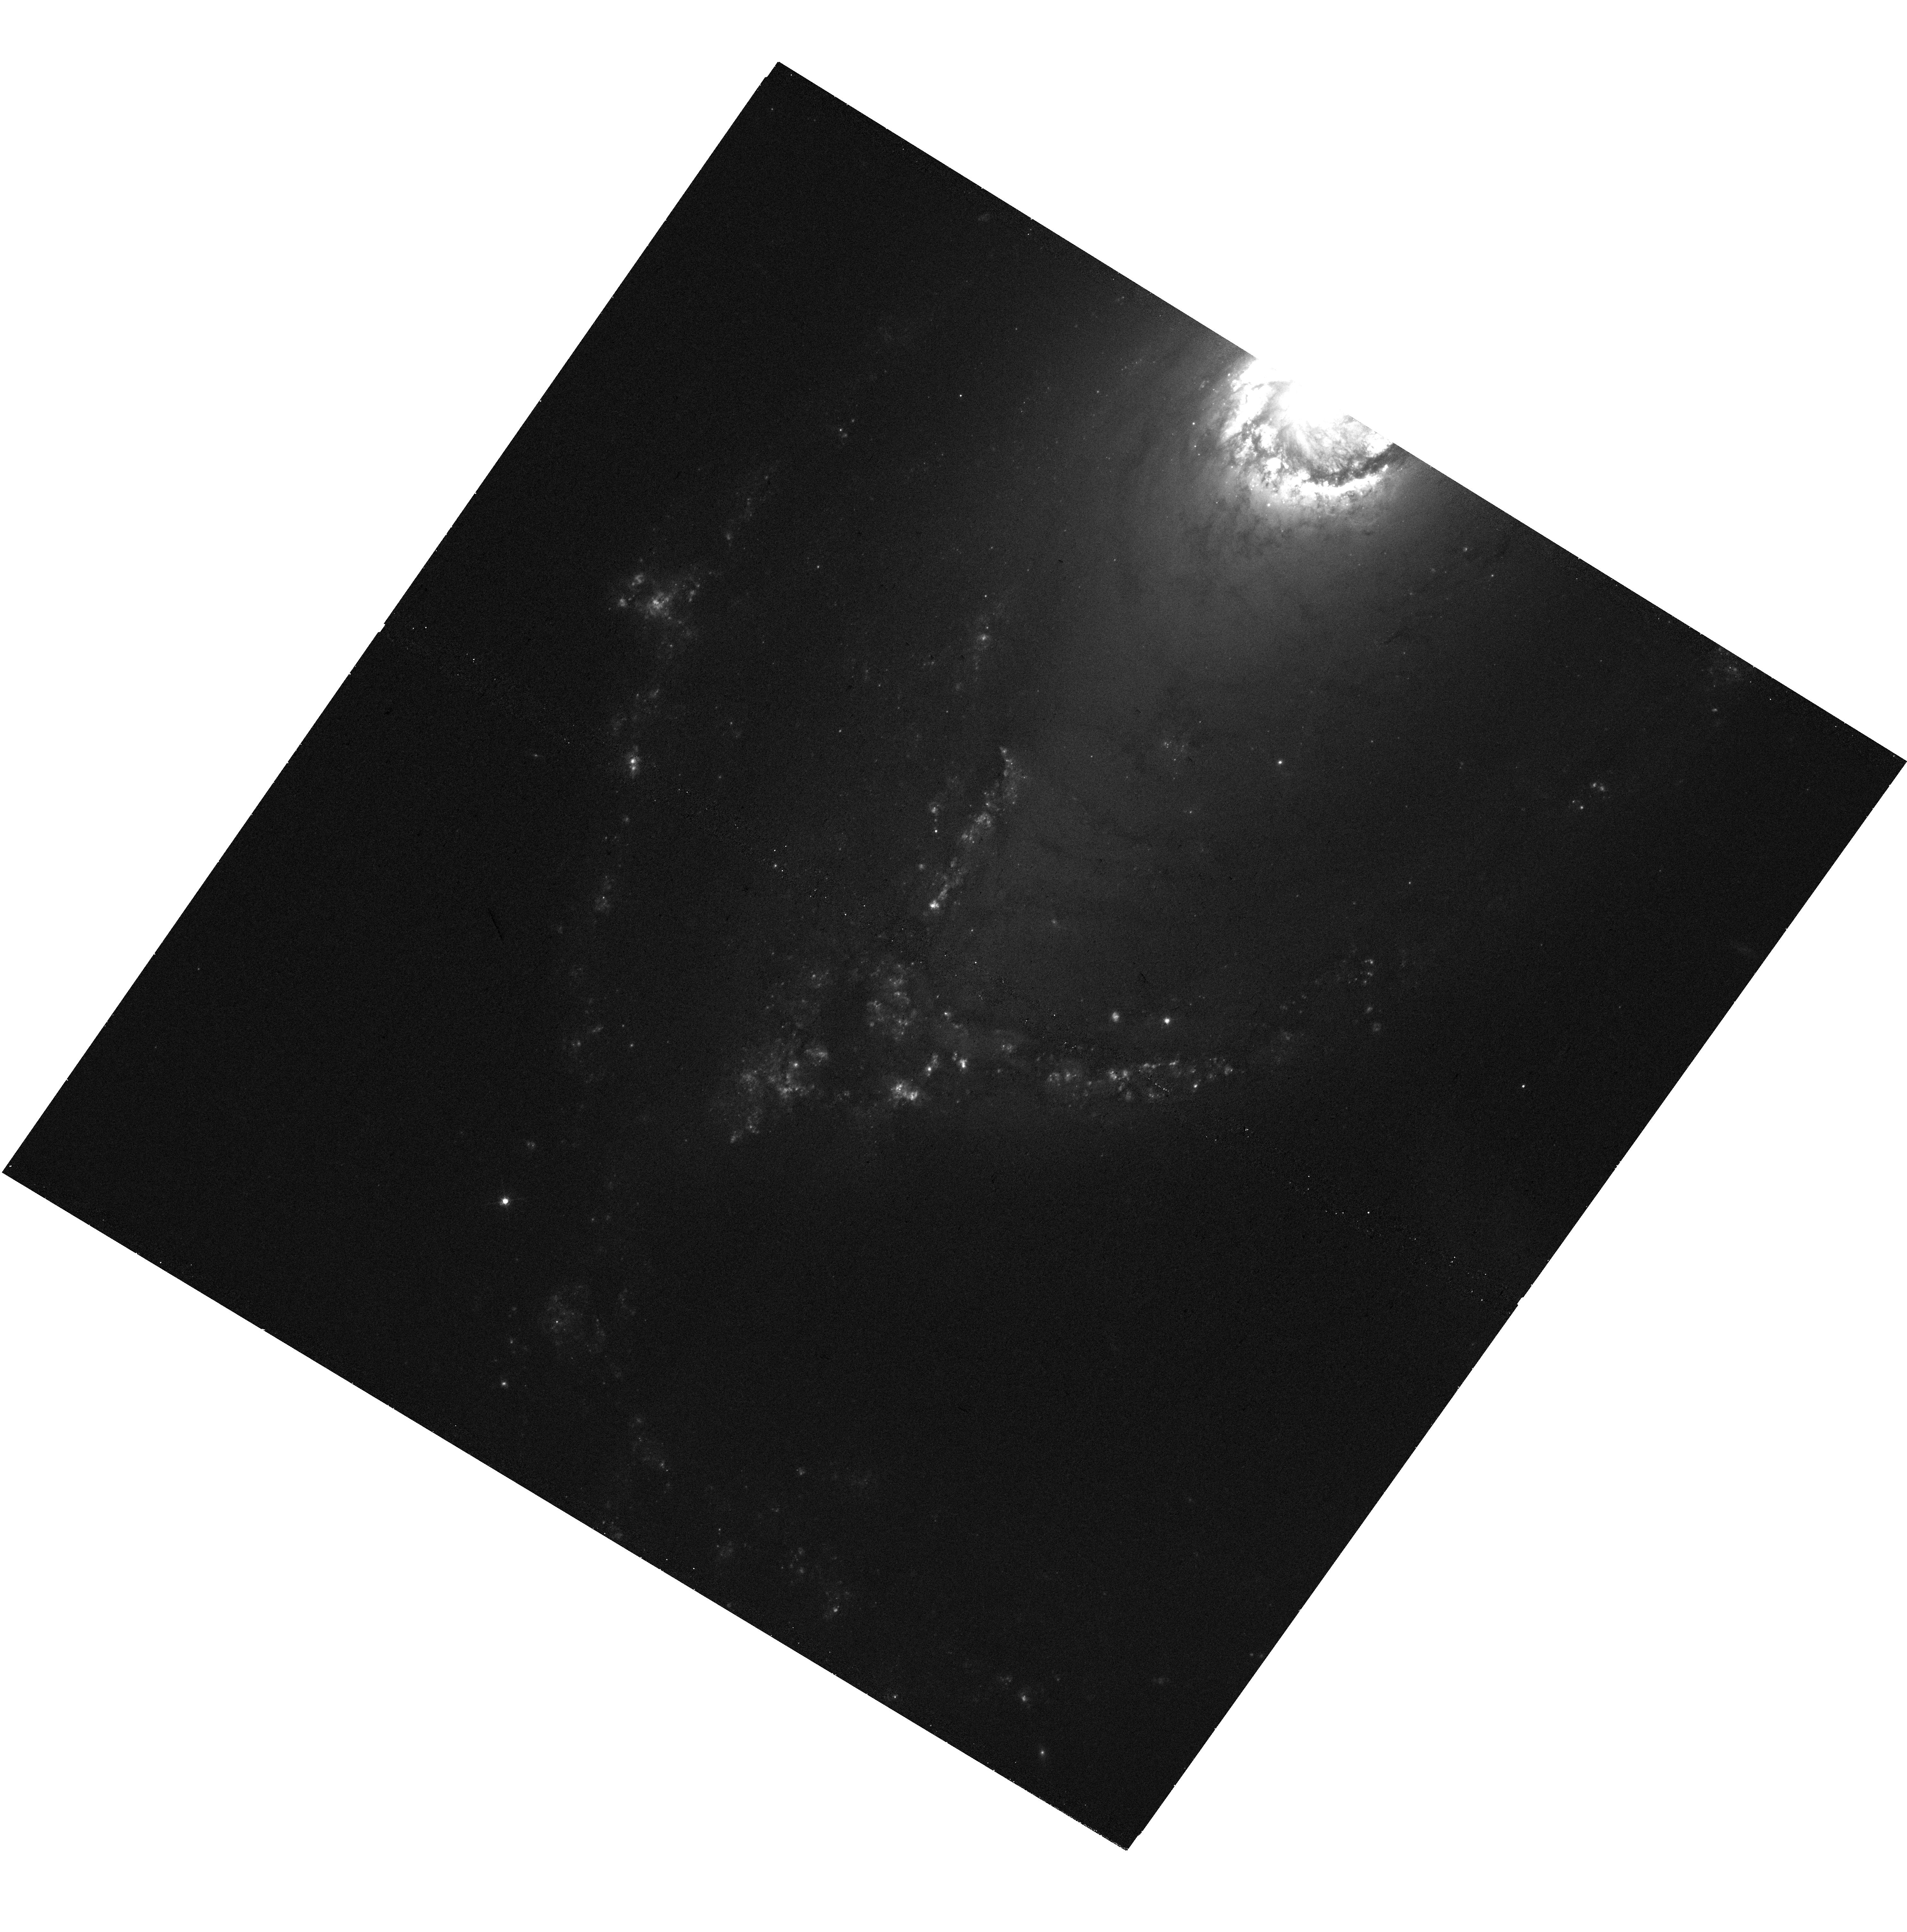
Target: NGC-1097. Instrument: WFC3/UVIS. Filter: F657N. Exposure: 37 min. Observation ID: hst_17457_03_wfc3_uvis_f657n_if8k03

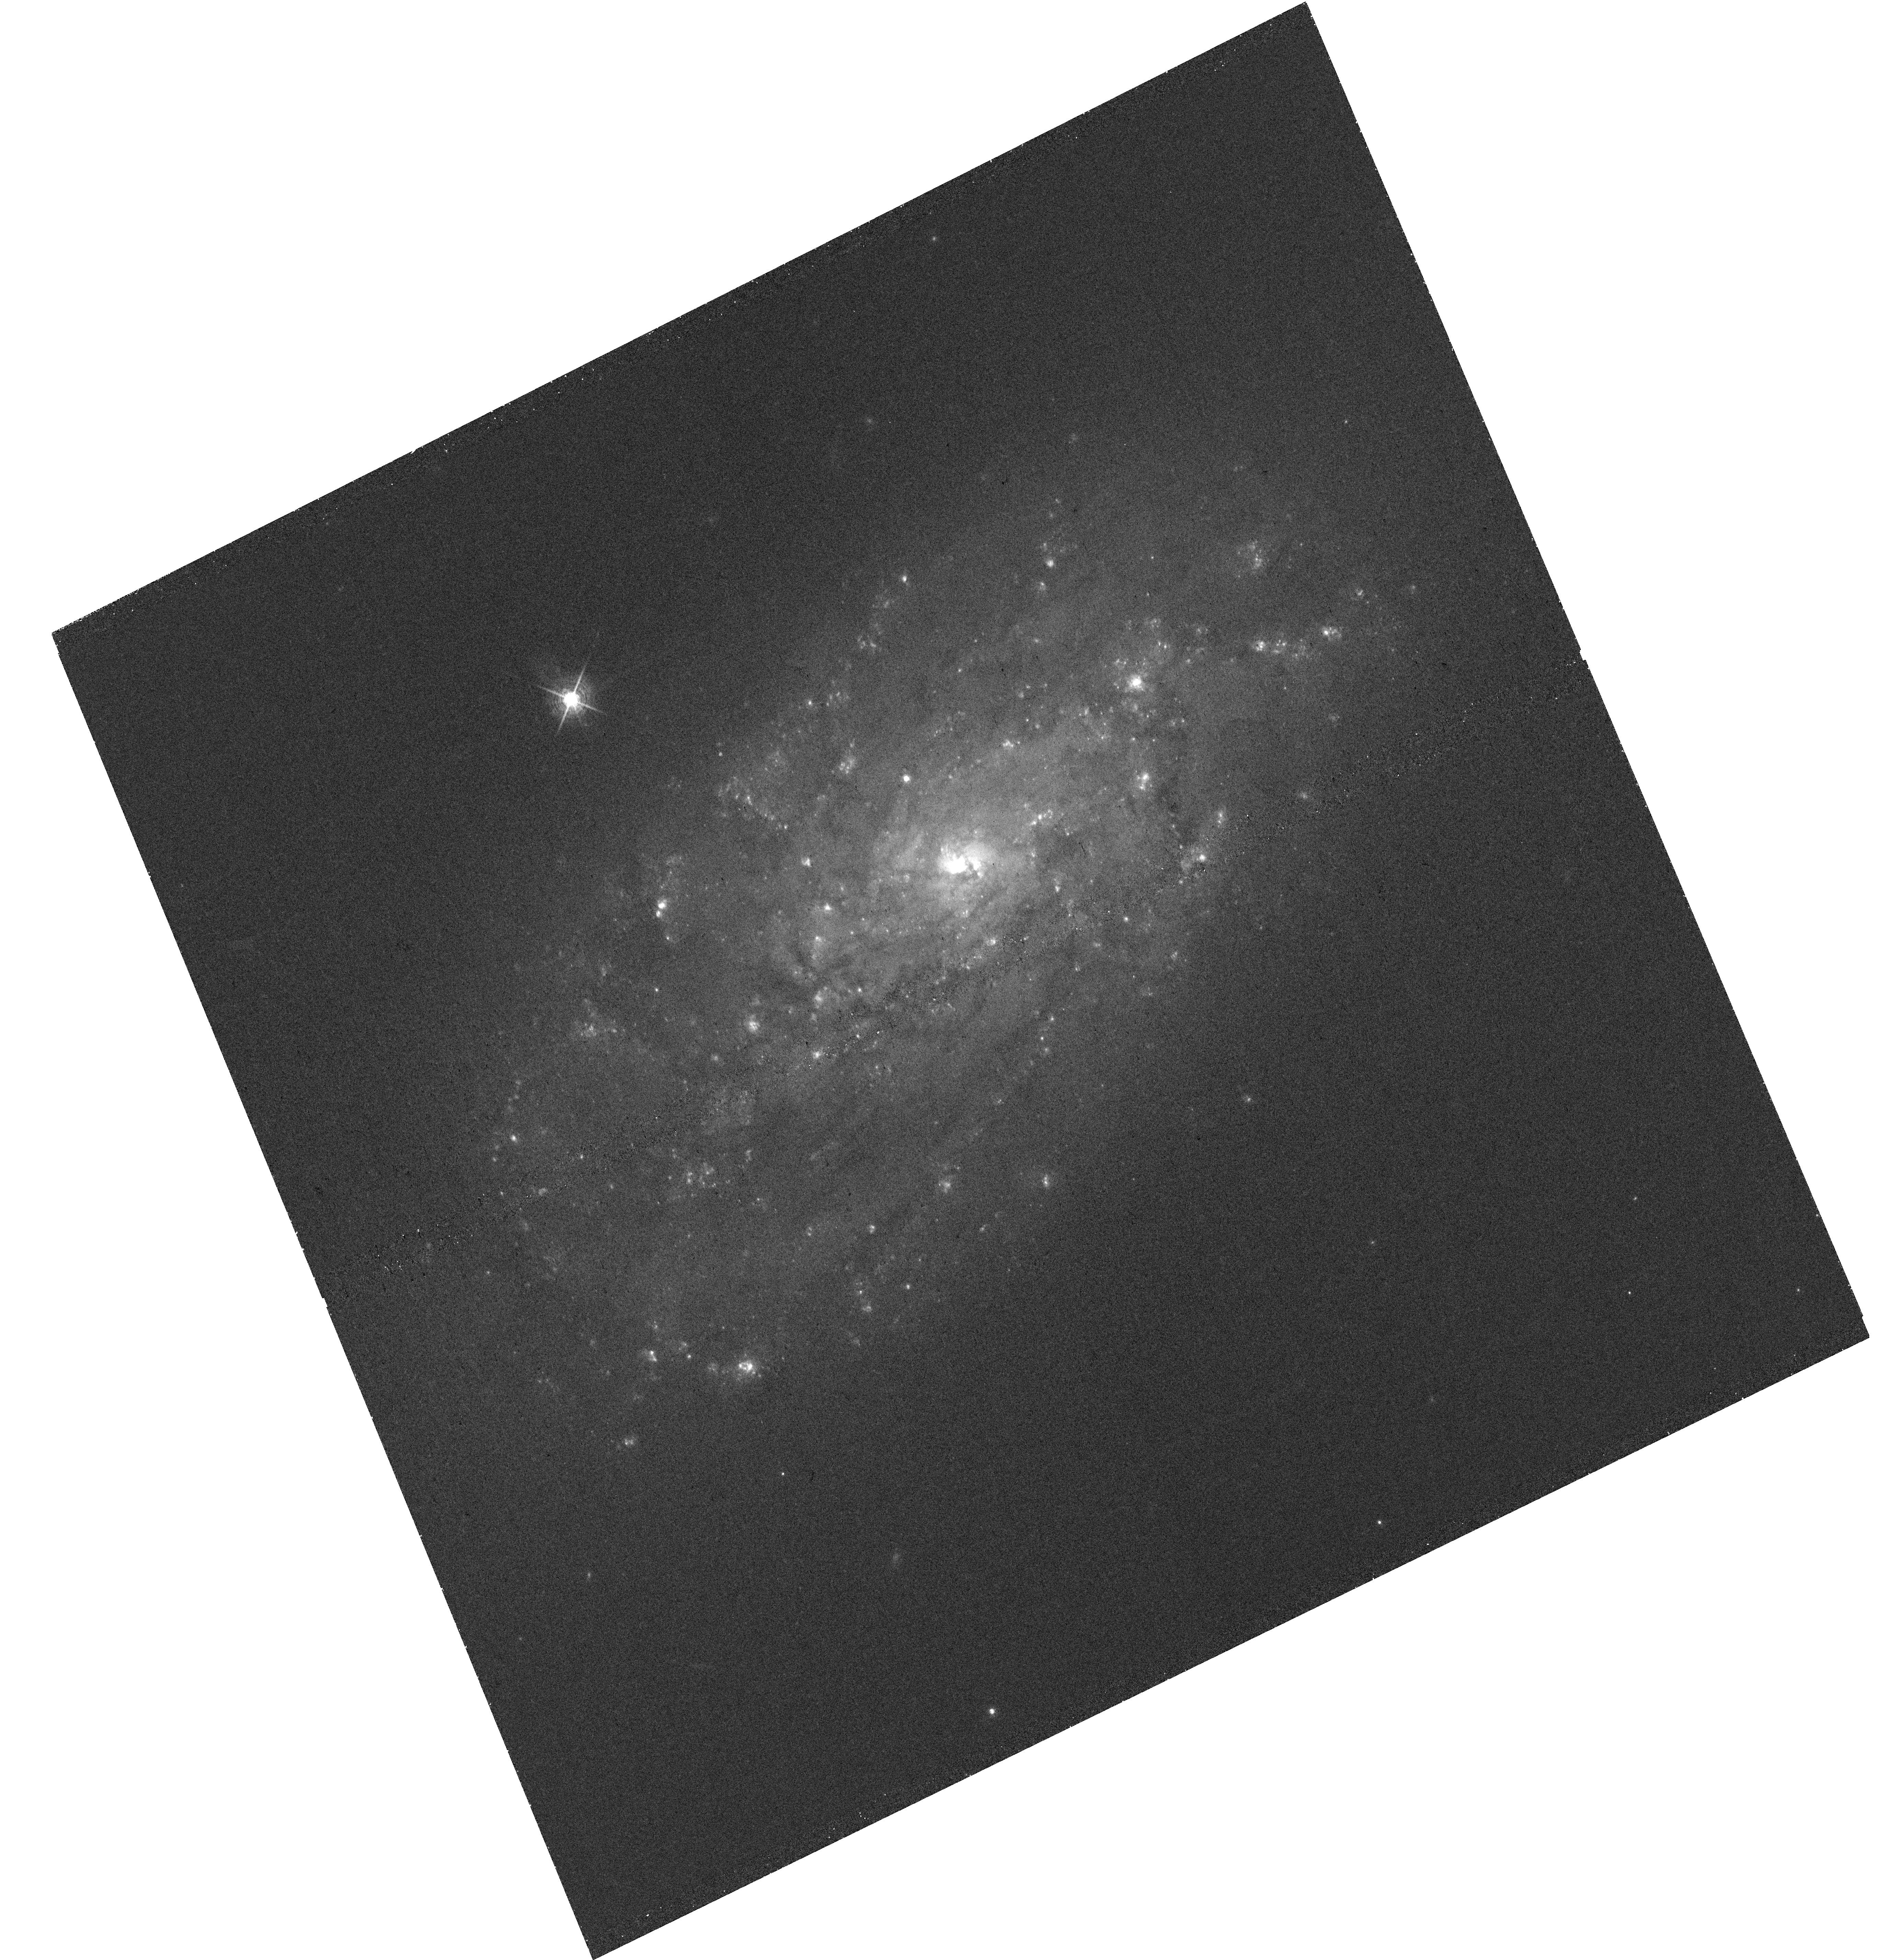
Target: NGC-4298. Instrument: WFC3/UVIS. Filter: F657N. Exposure: 38 min. Observation ID: hst_17457_10_wfc3_uvis_f657n_if8k10

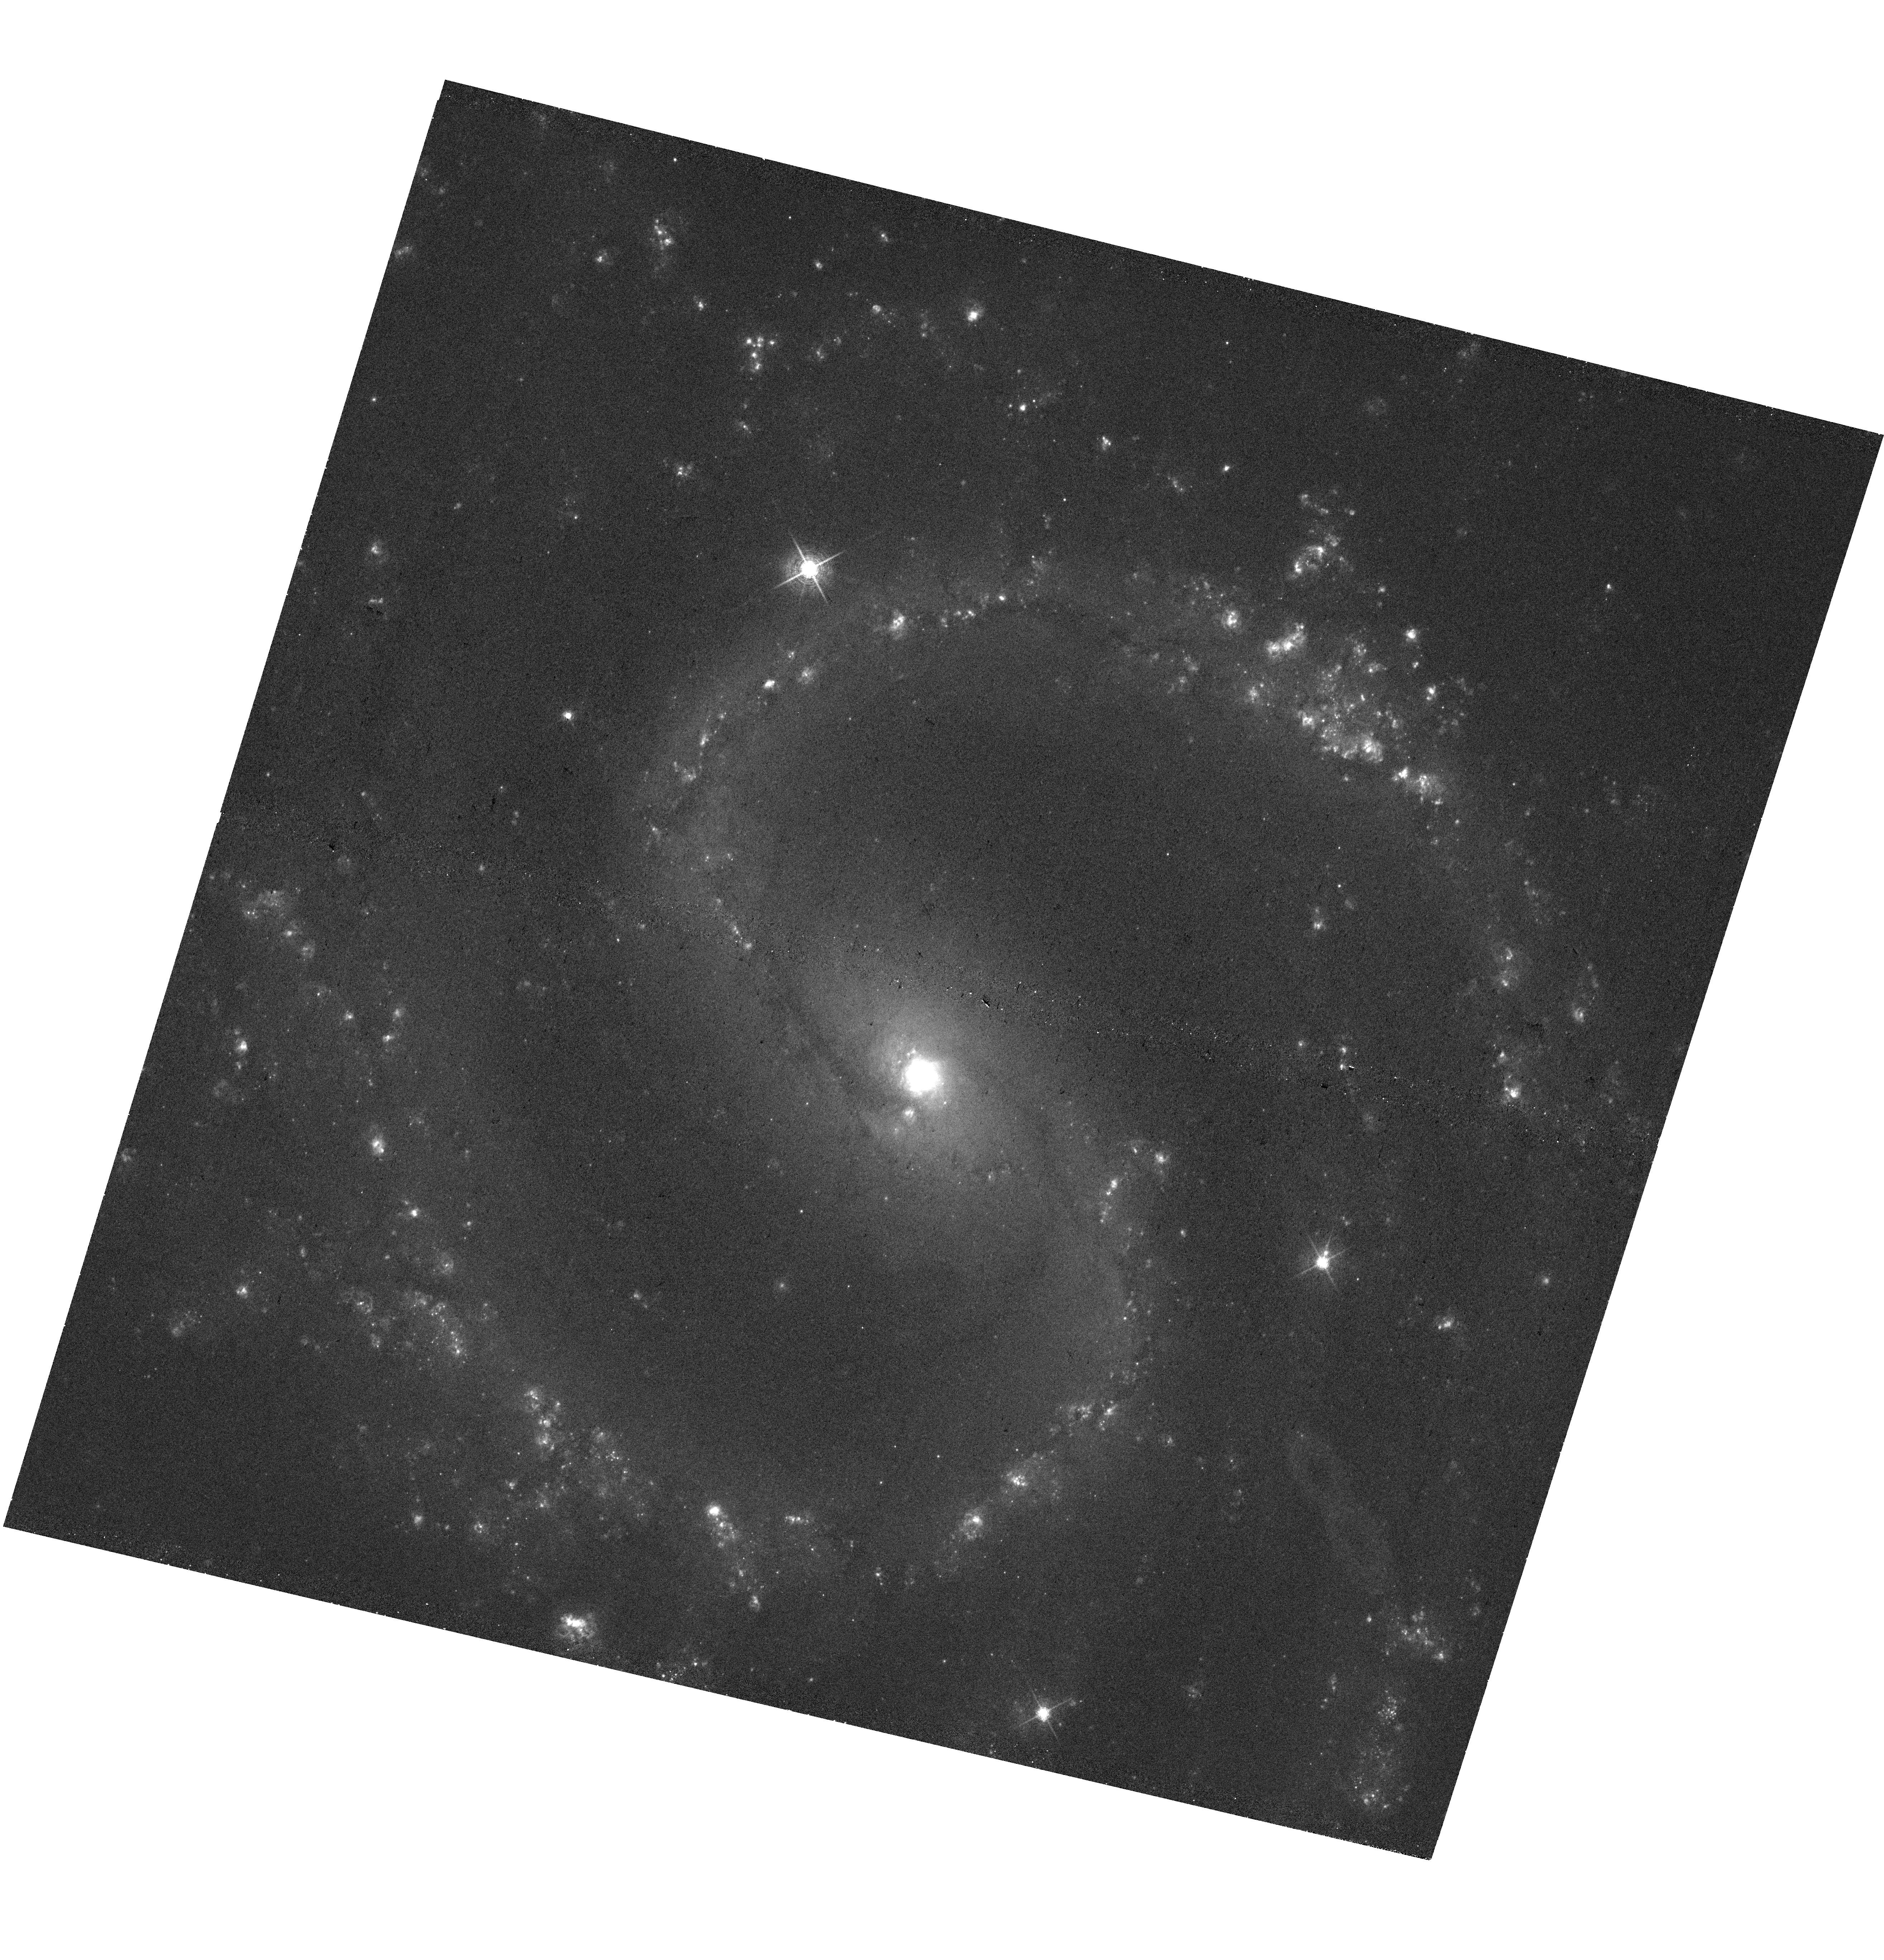
Target: NGC4535. Instrument: WFC3/UVIS. Filter: F657N. Exposure: 37 min. Observation ID: hst_17457_20_wfc3_uvis_f657n_if8k20

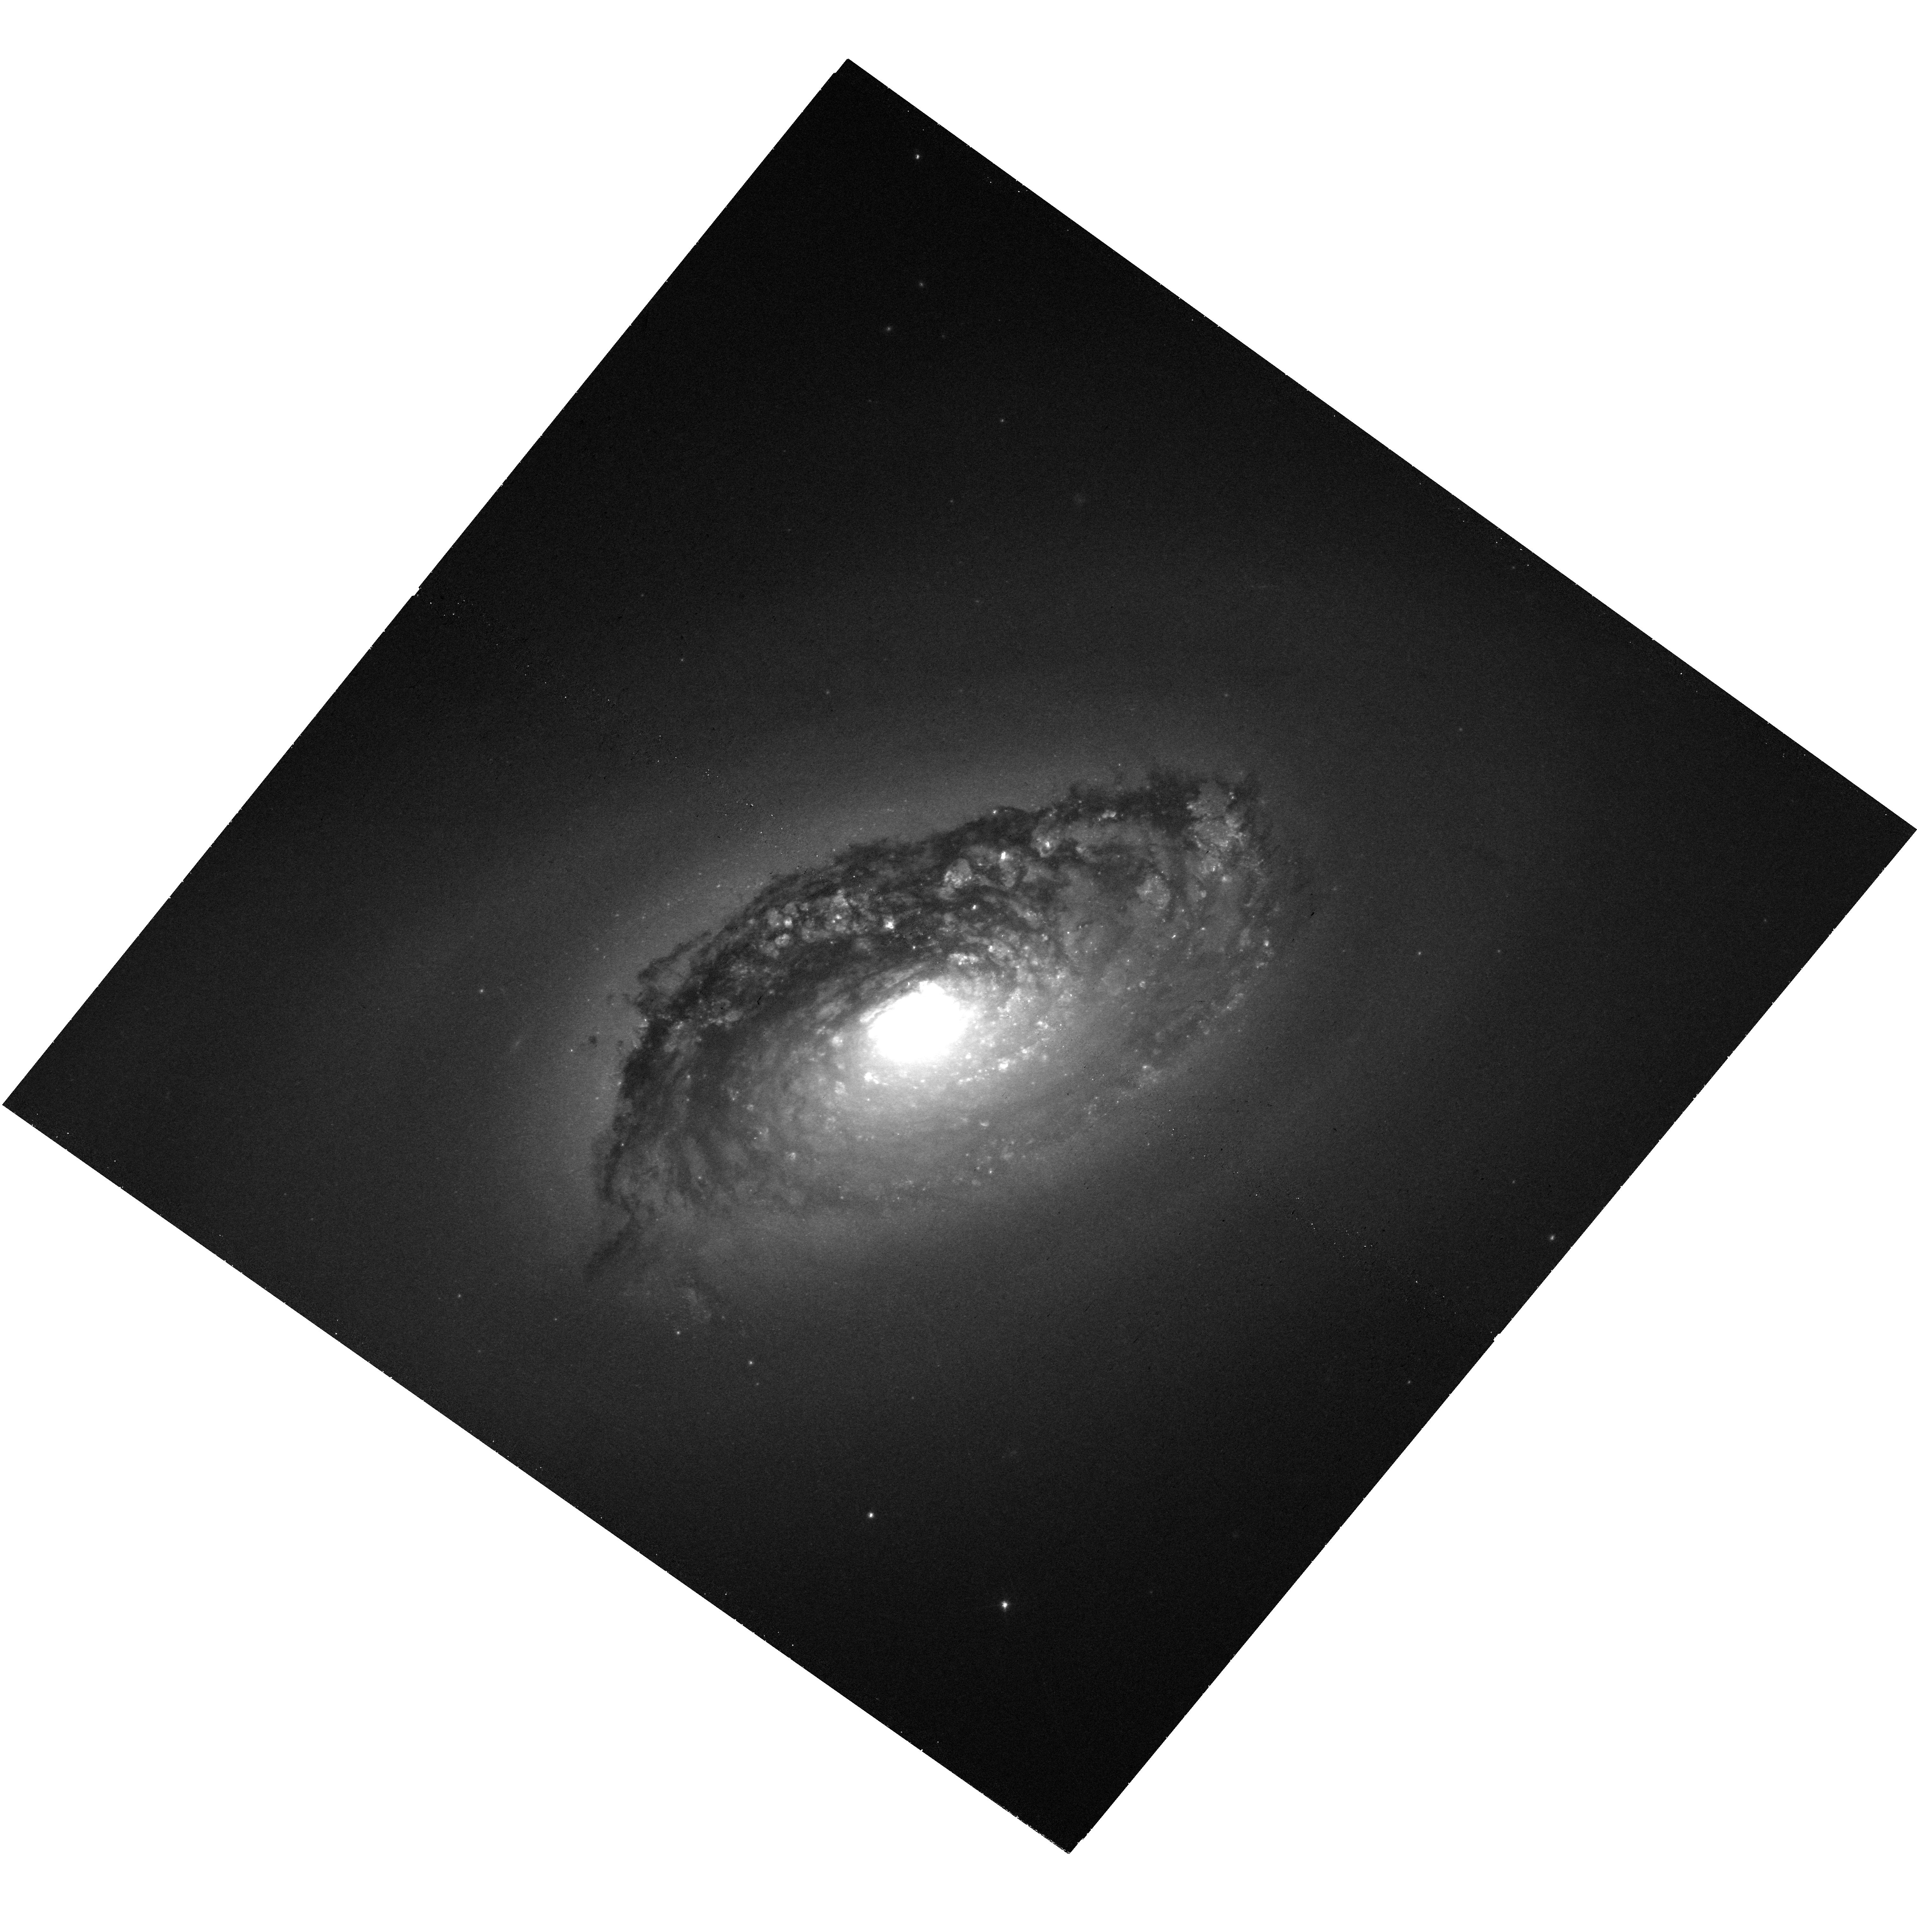
Target: NGC-4826. Instrument: WFC3/UVIS. Filter: F657N. Exposure: 37 min. Observation ID: hst_17457_15_wfc3_uvis_f657n_if8k15

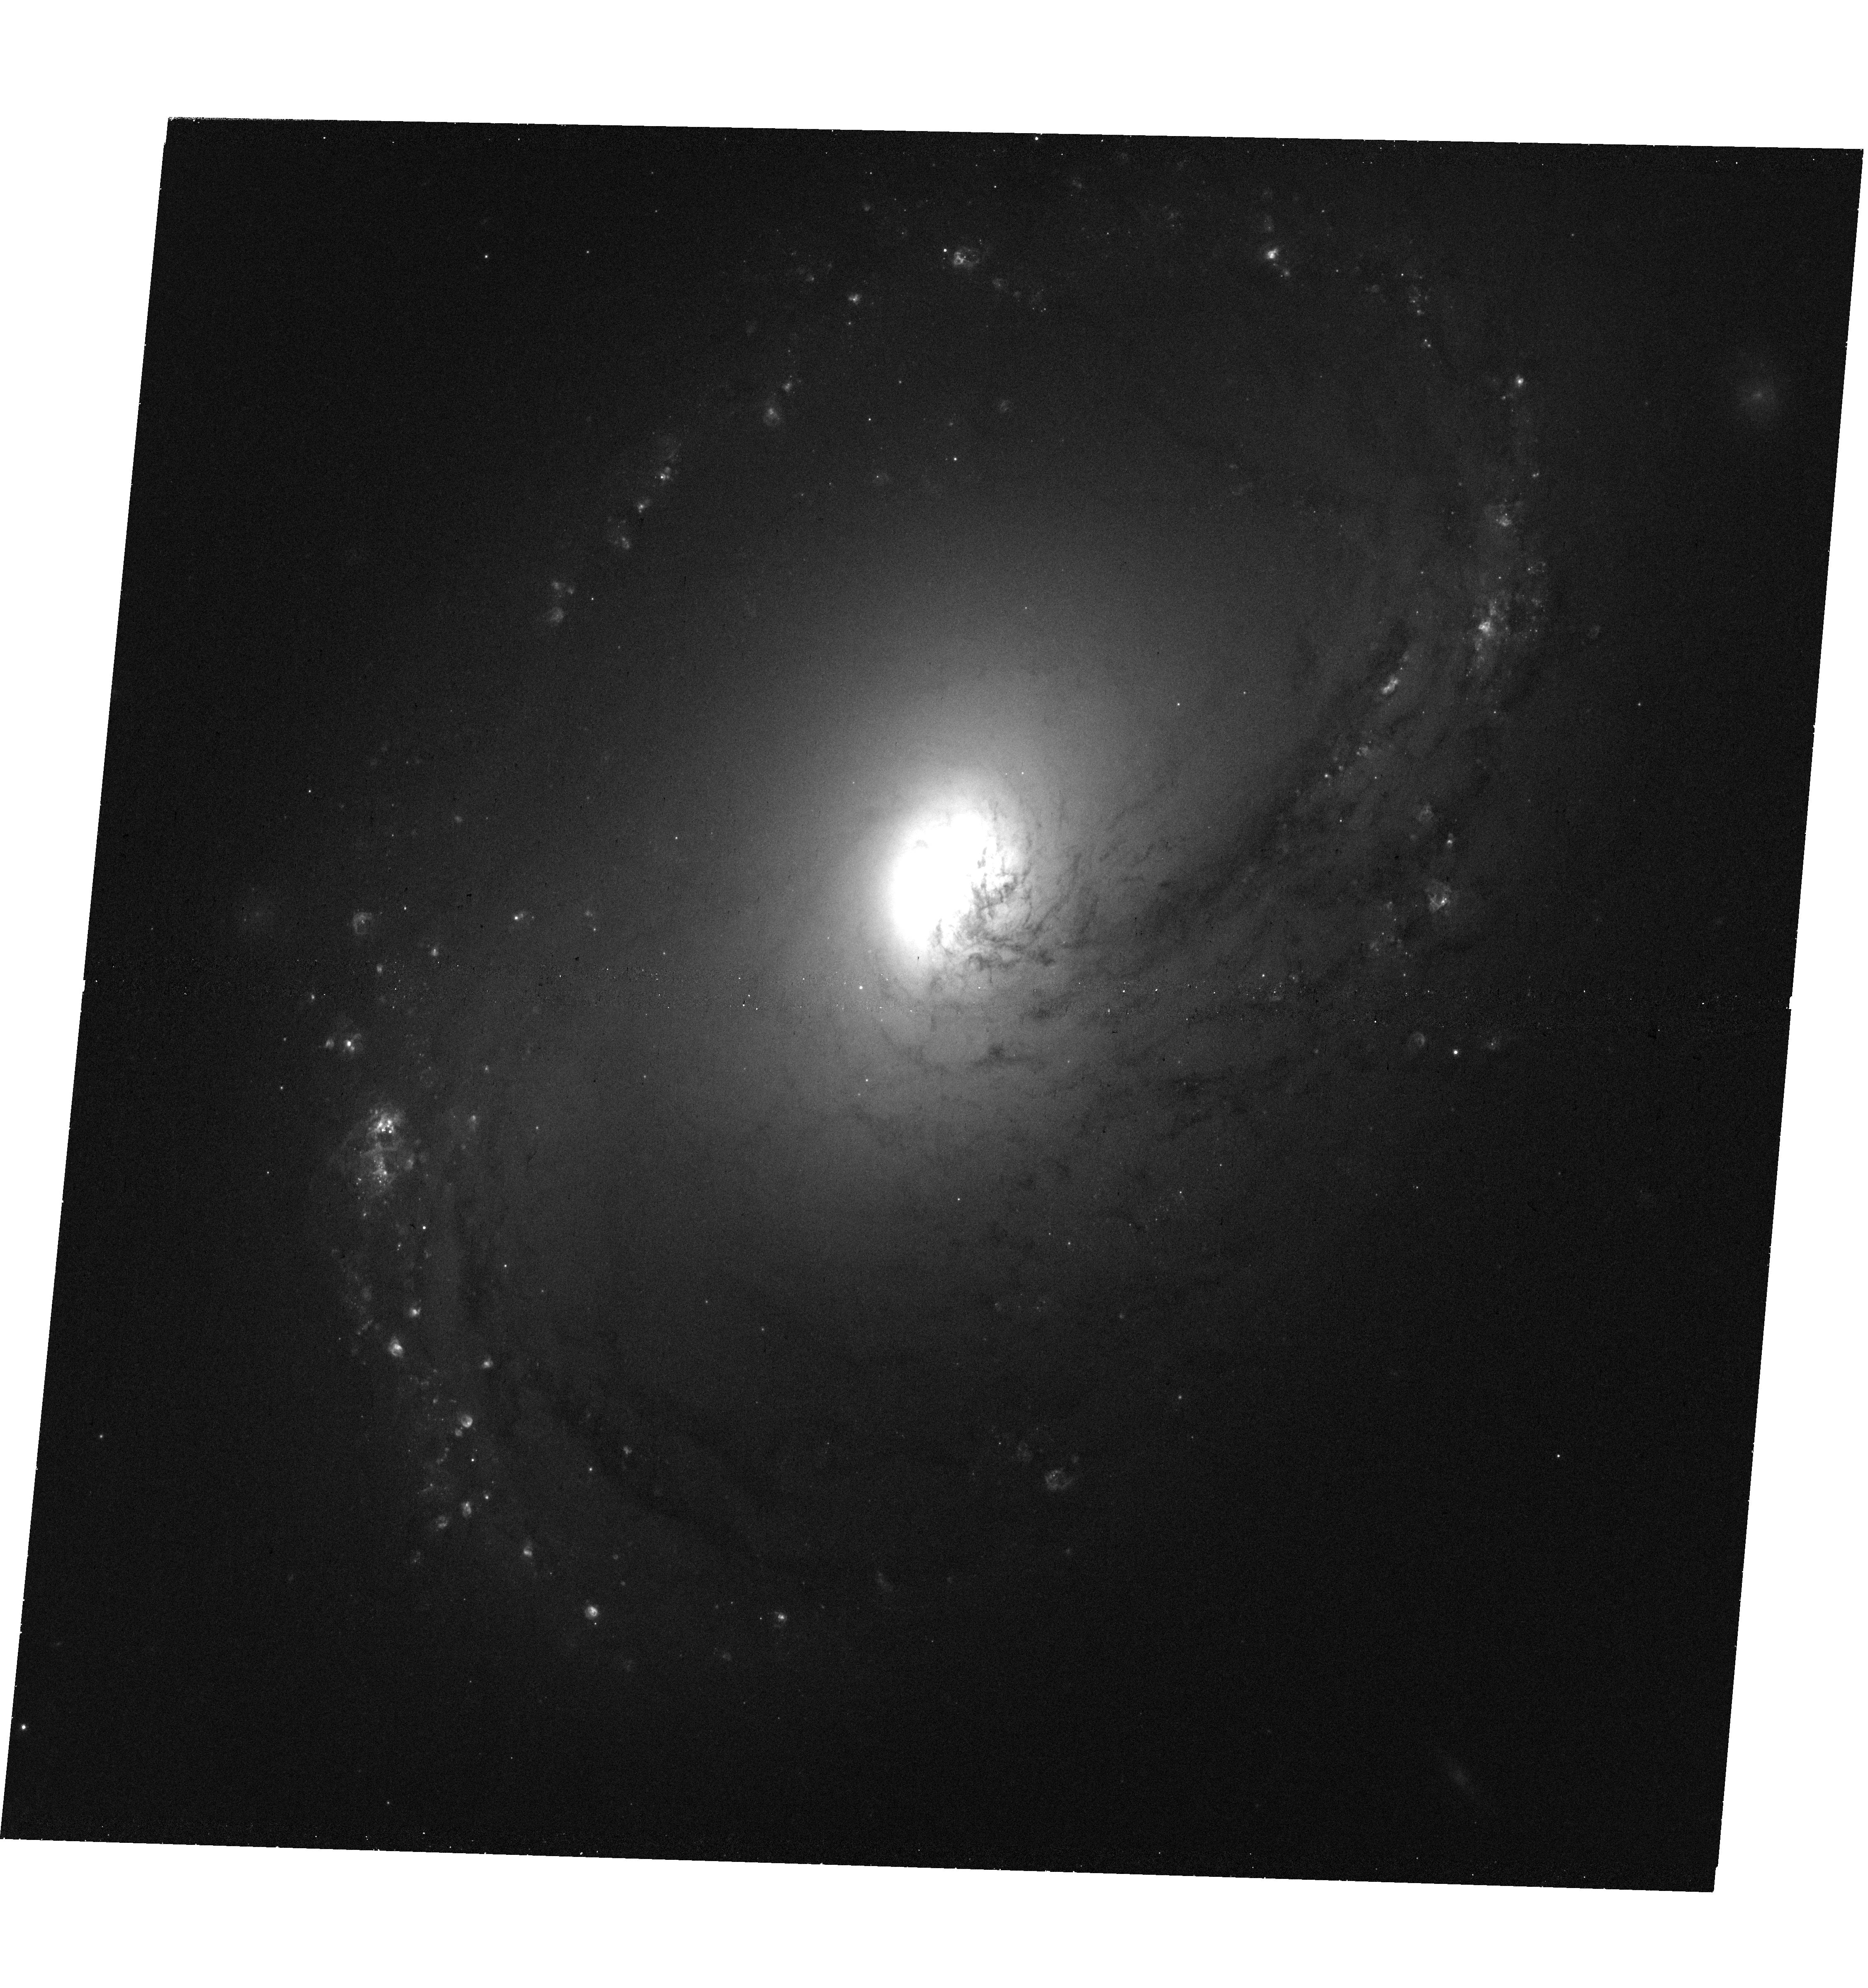
Target: NGC-3368. Instrument: WFC3/UVIS. Filter: F657N. Exposure: 39 min. Observation ID: hst_17457_17_wfc3_uvis_f657n_if8k17

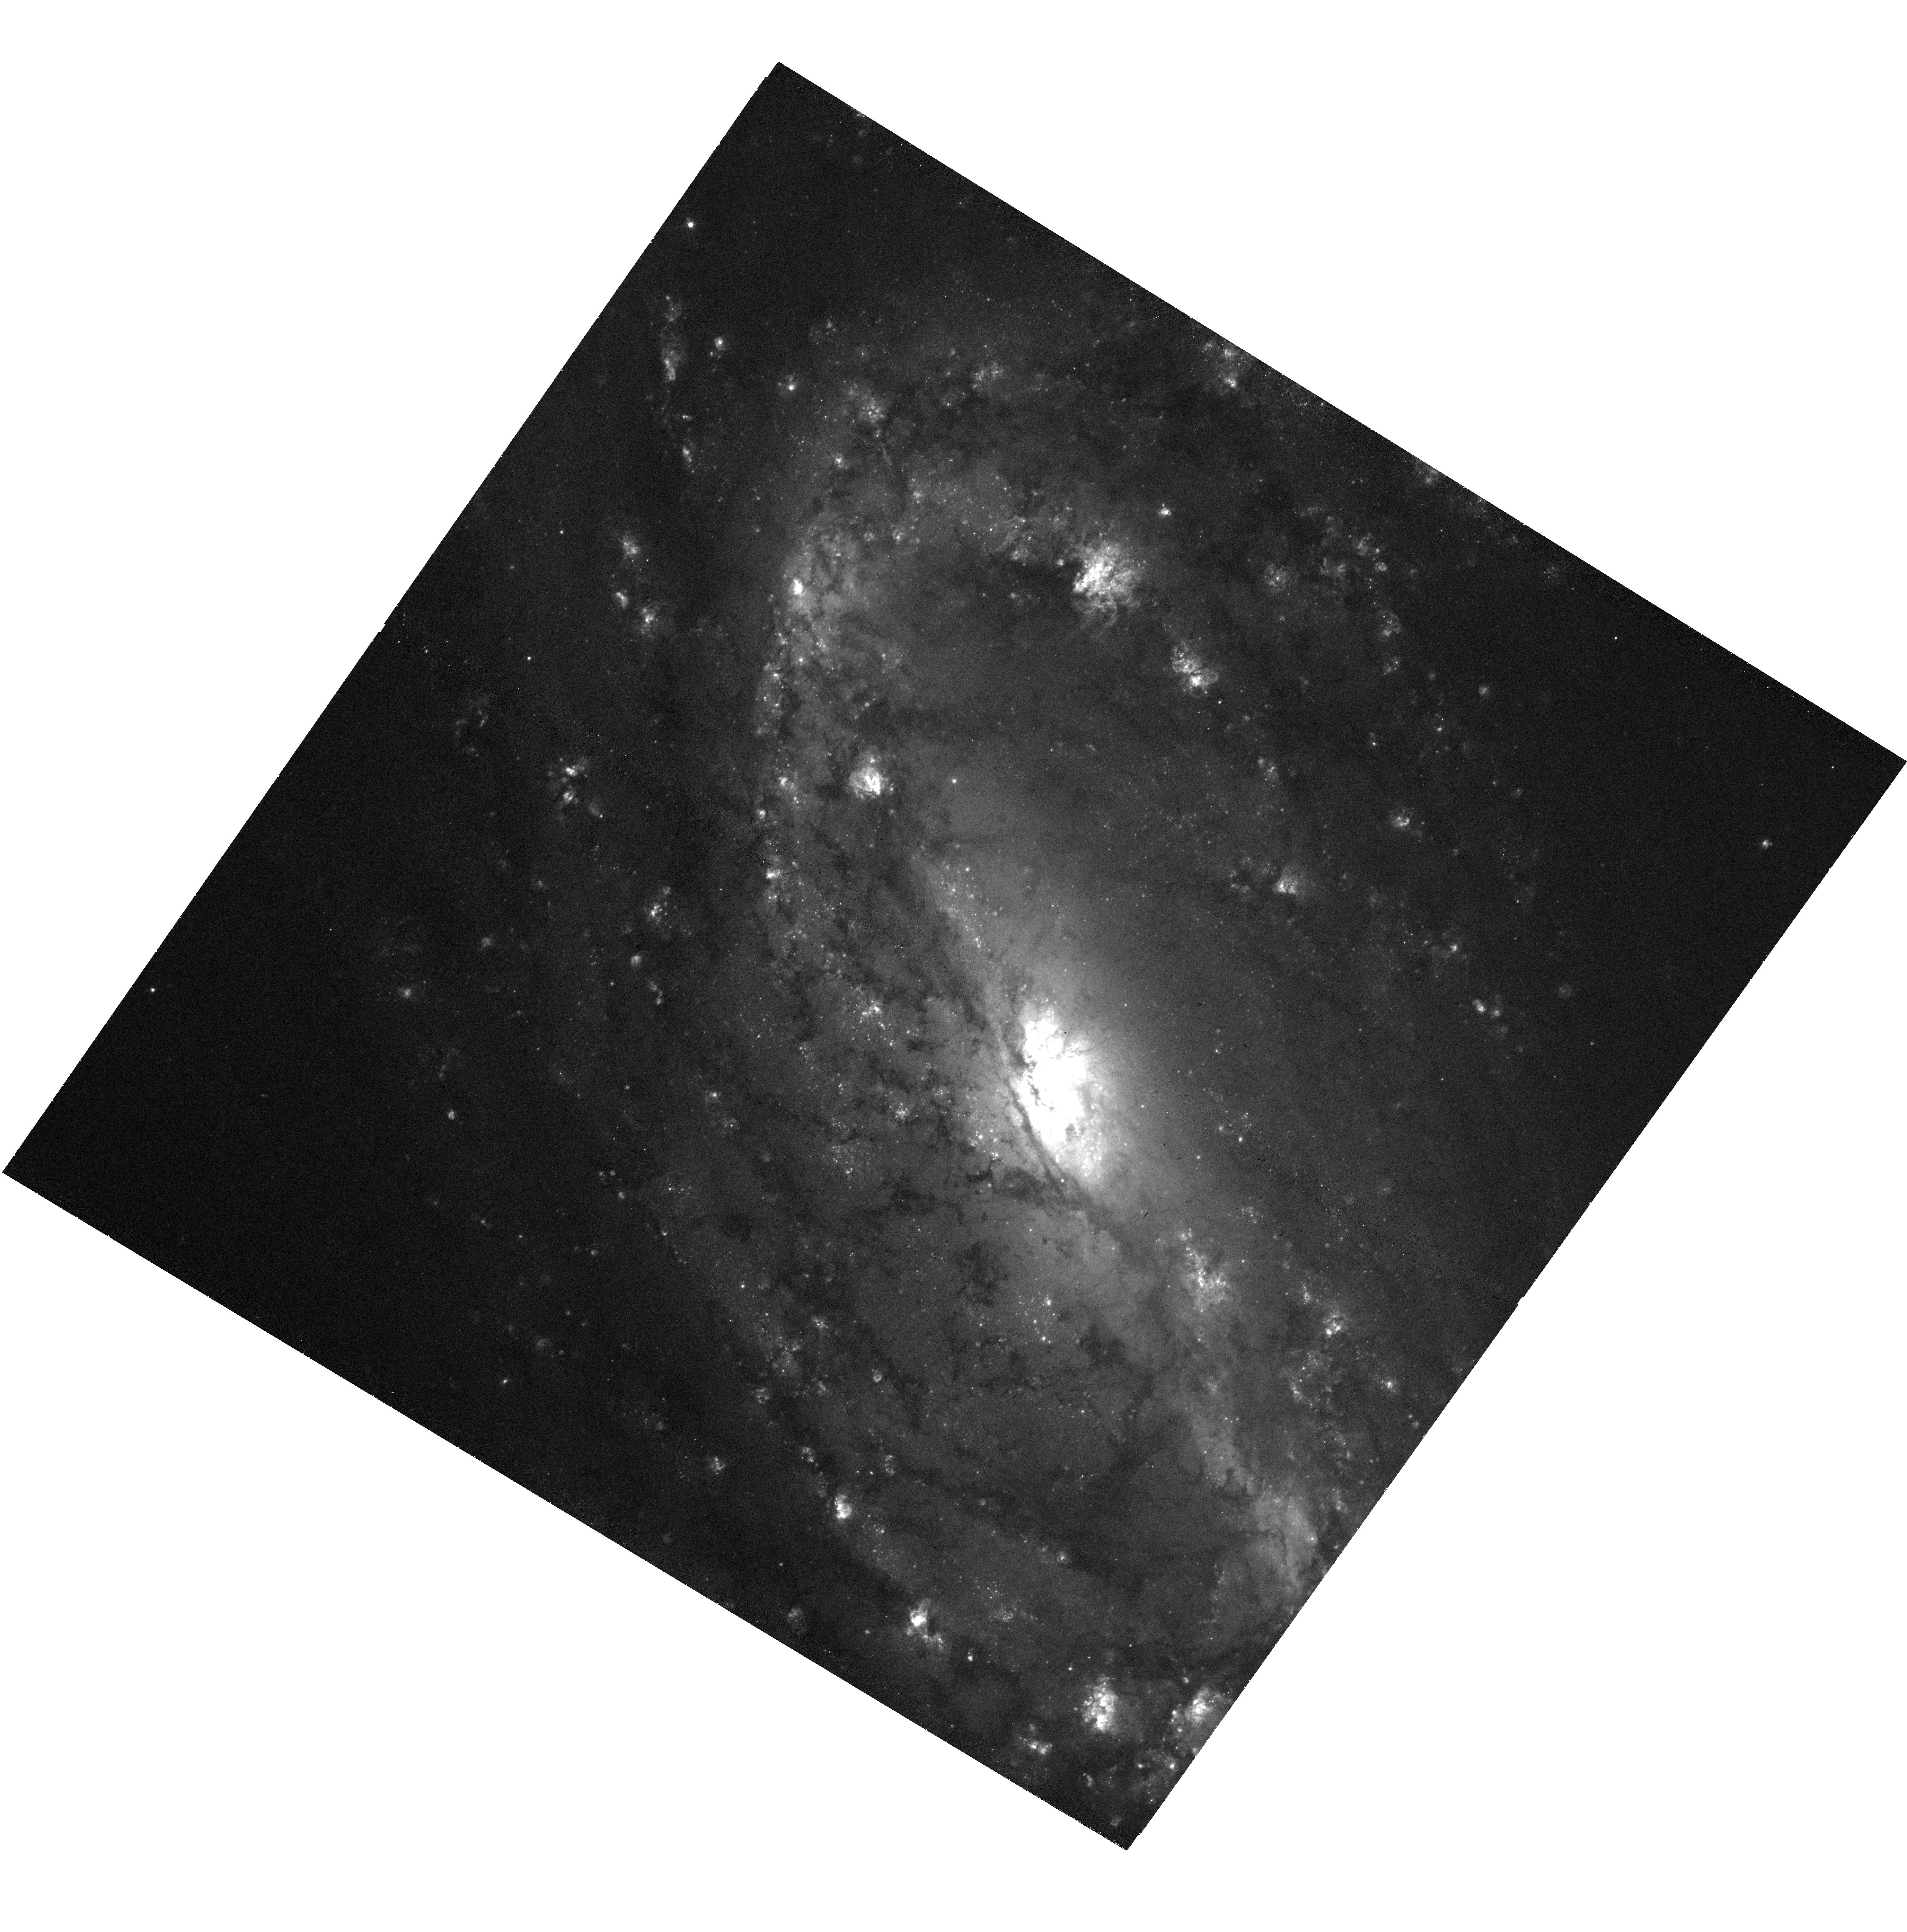
Target: NGC-2903-N. Instrument: WFC3/UVIS. Filter: F657N. Exposure: 37 min. Observation ID: hst_17457_08_wfc3_uvis_f657n_if8k08

Zooming in on HII regions: a comprehensive view of dust attenuation and embedded star formation in local galaxies (PI: Belfiore, Francesco)

HII regions and the emission lines originating from ionised gas are key tracers of star-formation rate in galaxies across Cosmic Time, but we currently lack a comprehensive understandig of how dust attenution on small (5-10 pc) scales affects our inferences. We propose to build a legacy dataset for ~50000 HII regions in a representative sample of local main sequence galaxies to provide a detailed view of embedded star formation, dust attenuation, HII region morphology, and stellar feedback processes. We will achieve this by using using the narrow-band filter on HST to obtain maps of the Hydrogen alpha (Ha) line emission and combining it with upcoming JWST imaging of the same area with the Paschen alpha filter on NIRCam. This dataset will be complemented by a rich multi-wavelength archive, including a new JWST imaging, existing braodband imaging from HST, extensive mapping with ground-based integral field spectroscopy (MUSE/VLT), and coverage with ALMA. We will leverage this combined dataset to 1) anchor MIR star-formation rate tracers on 'gold standard' hydrogen recombination lines, 2) jointly analyse HII regions and their ionising star clusters to determine the dominant sources of stellar feedback as a function of environment, and 3) test the universality of the dust attenuation curve and infer the relative geometry of gas, stars and dust on ~10 pc scales.